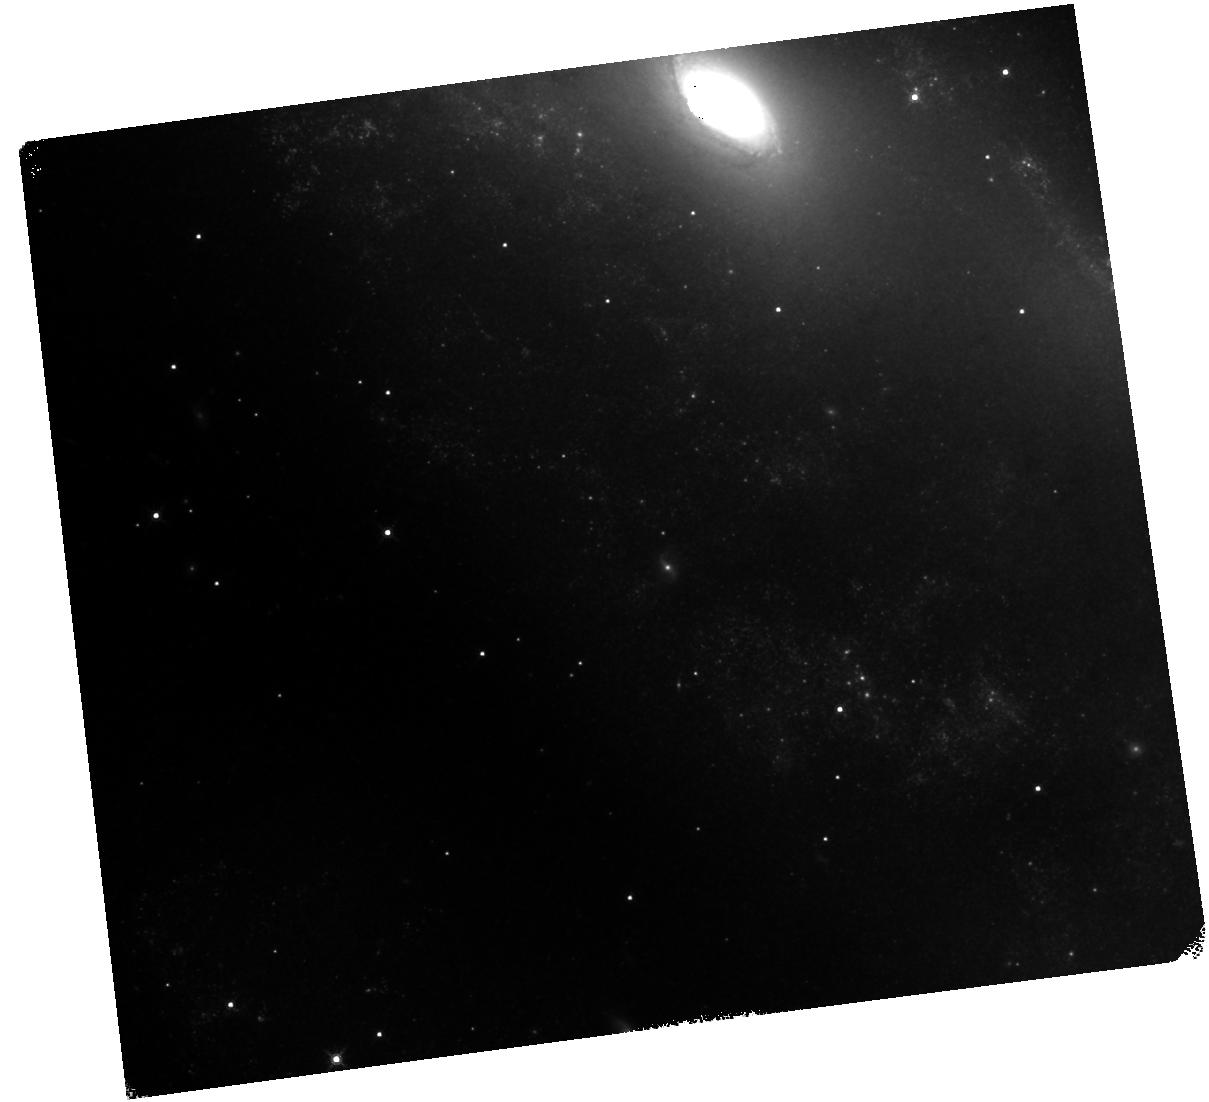
Target: AT-2016JBU. Instrument: WFC3/IR. Filter: F160W. Exposure: 20 min. Observation ID: hst_16671_02_wfc3_ir_f160w_ienp02

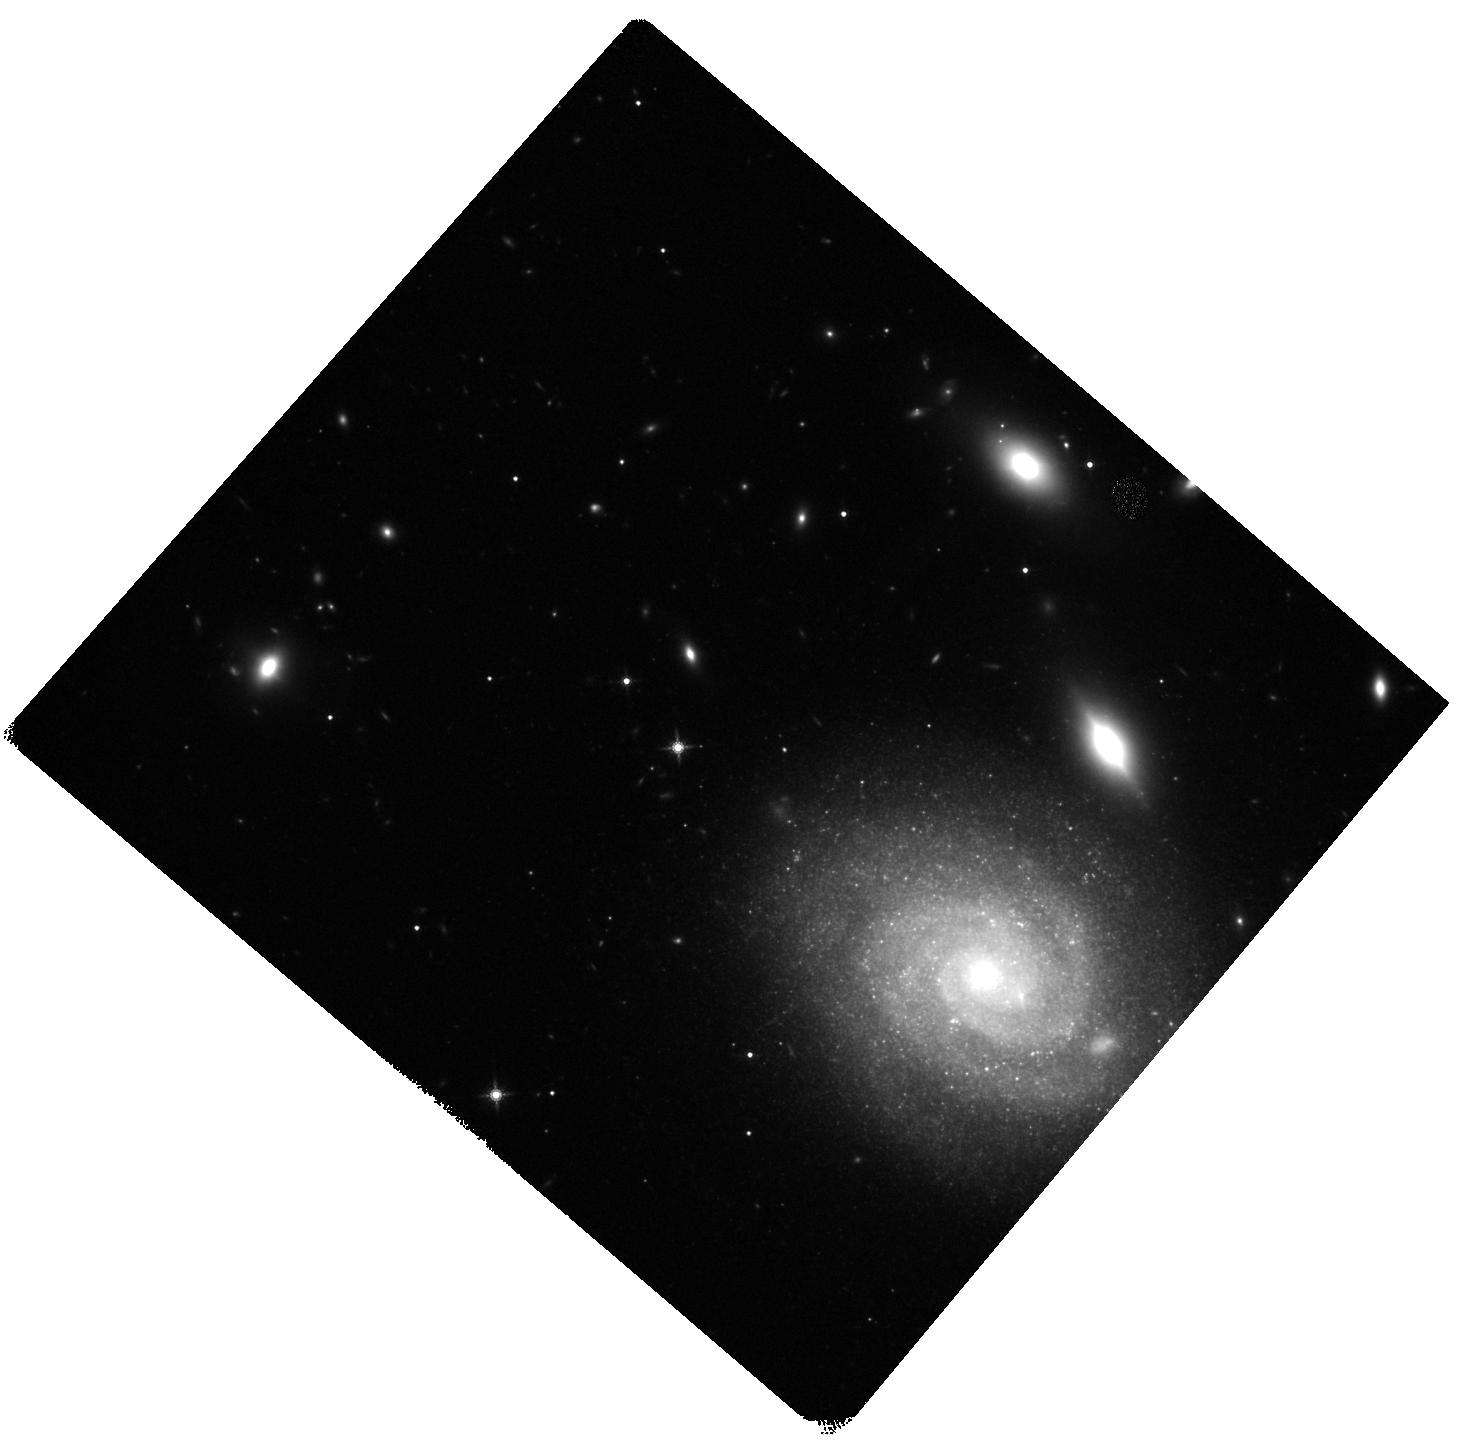
Target: SN-2009IP. Instrument: WFC3/IR. Filter: F160W. Exposure: 18 min. Observation ID: hst_16671_04_wfc3_ir_f160w_ienp04

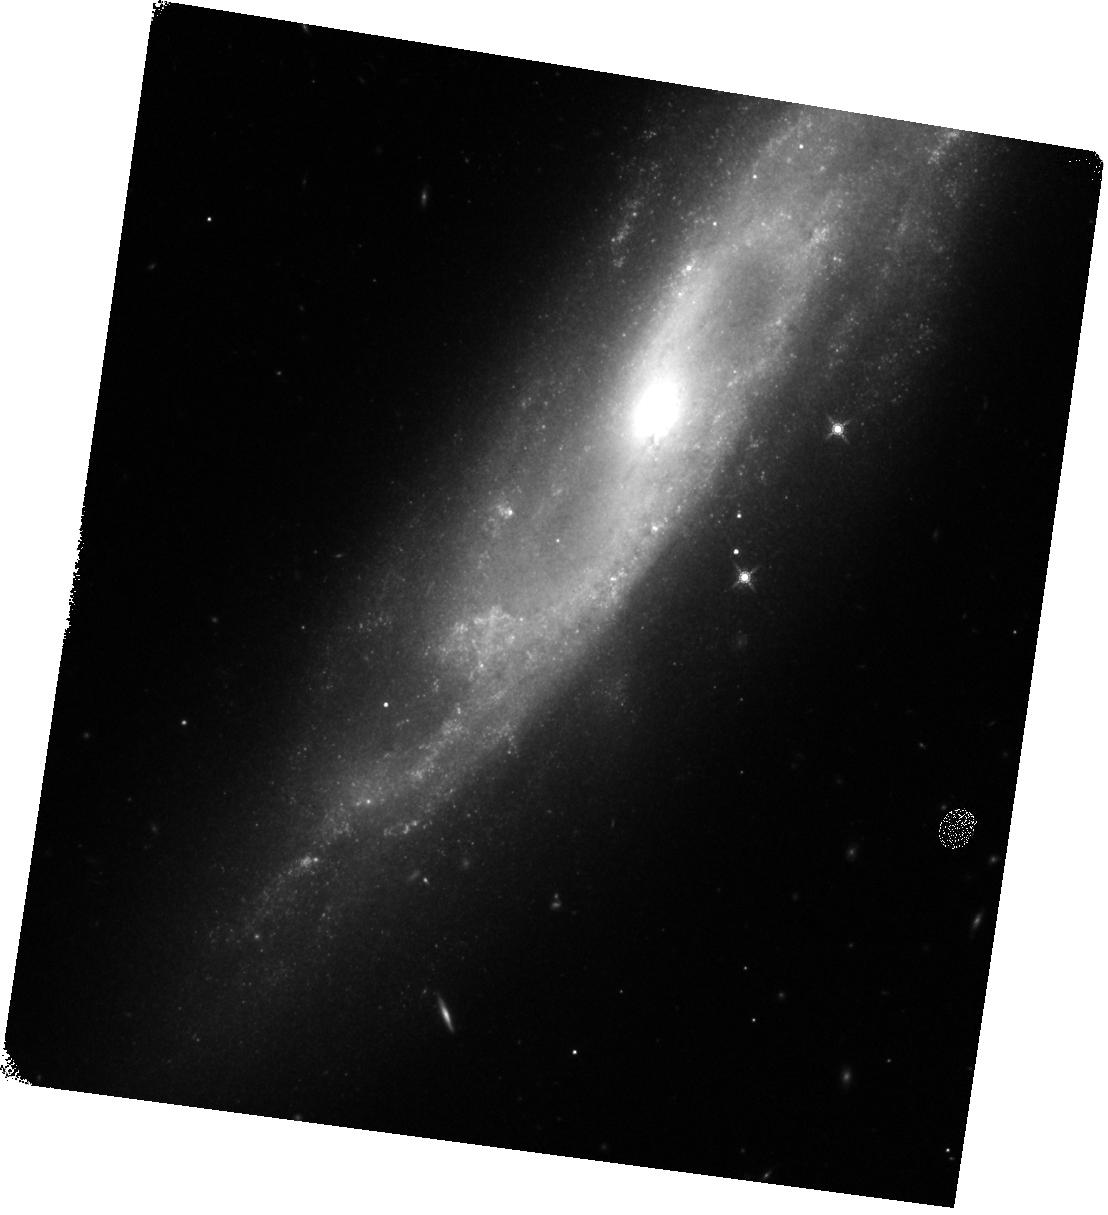
Target: SN-2015BH. Instrument: WFC3/IR. Filter: F160W. Exposure: 18 min. Observation ID: hst_16671_01_wfc3_ir_f160w_ienp01

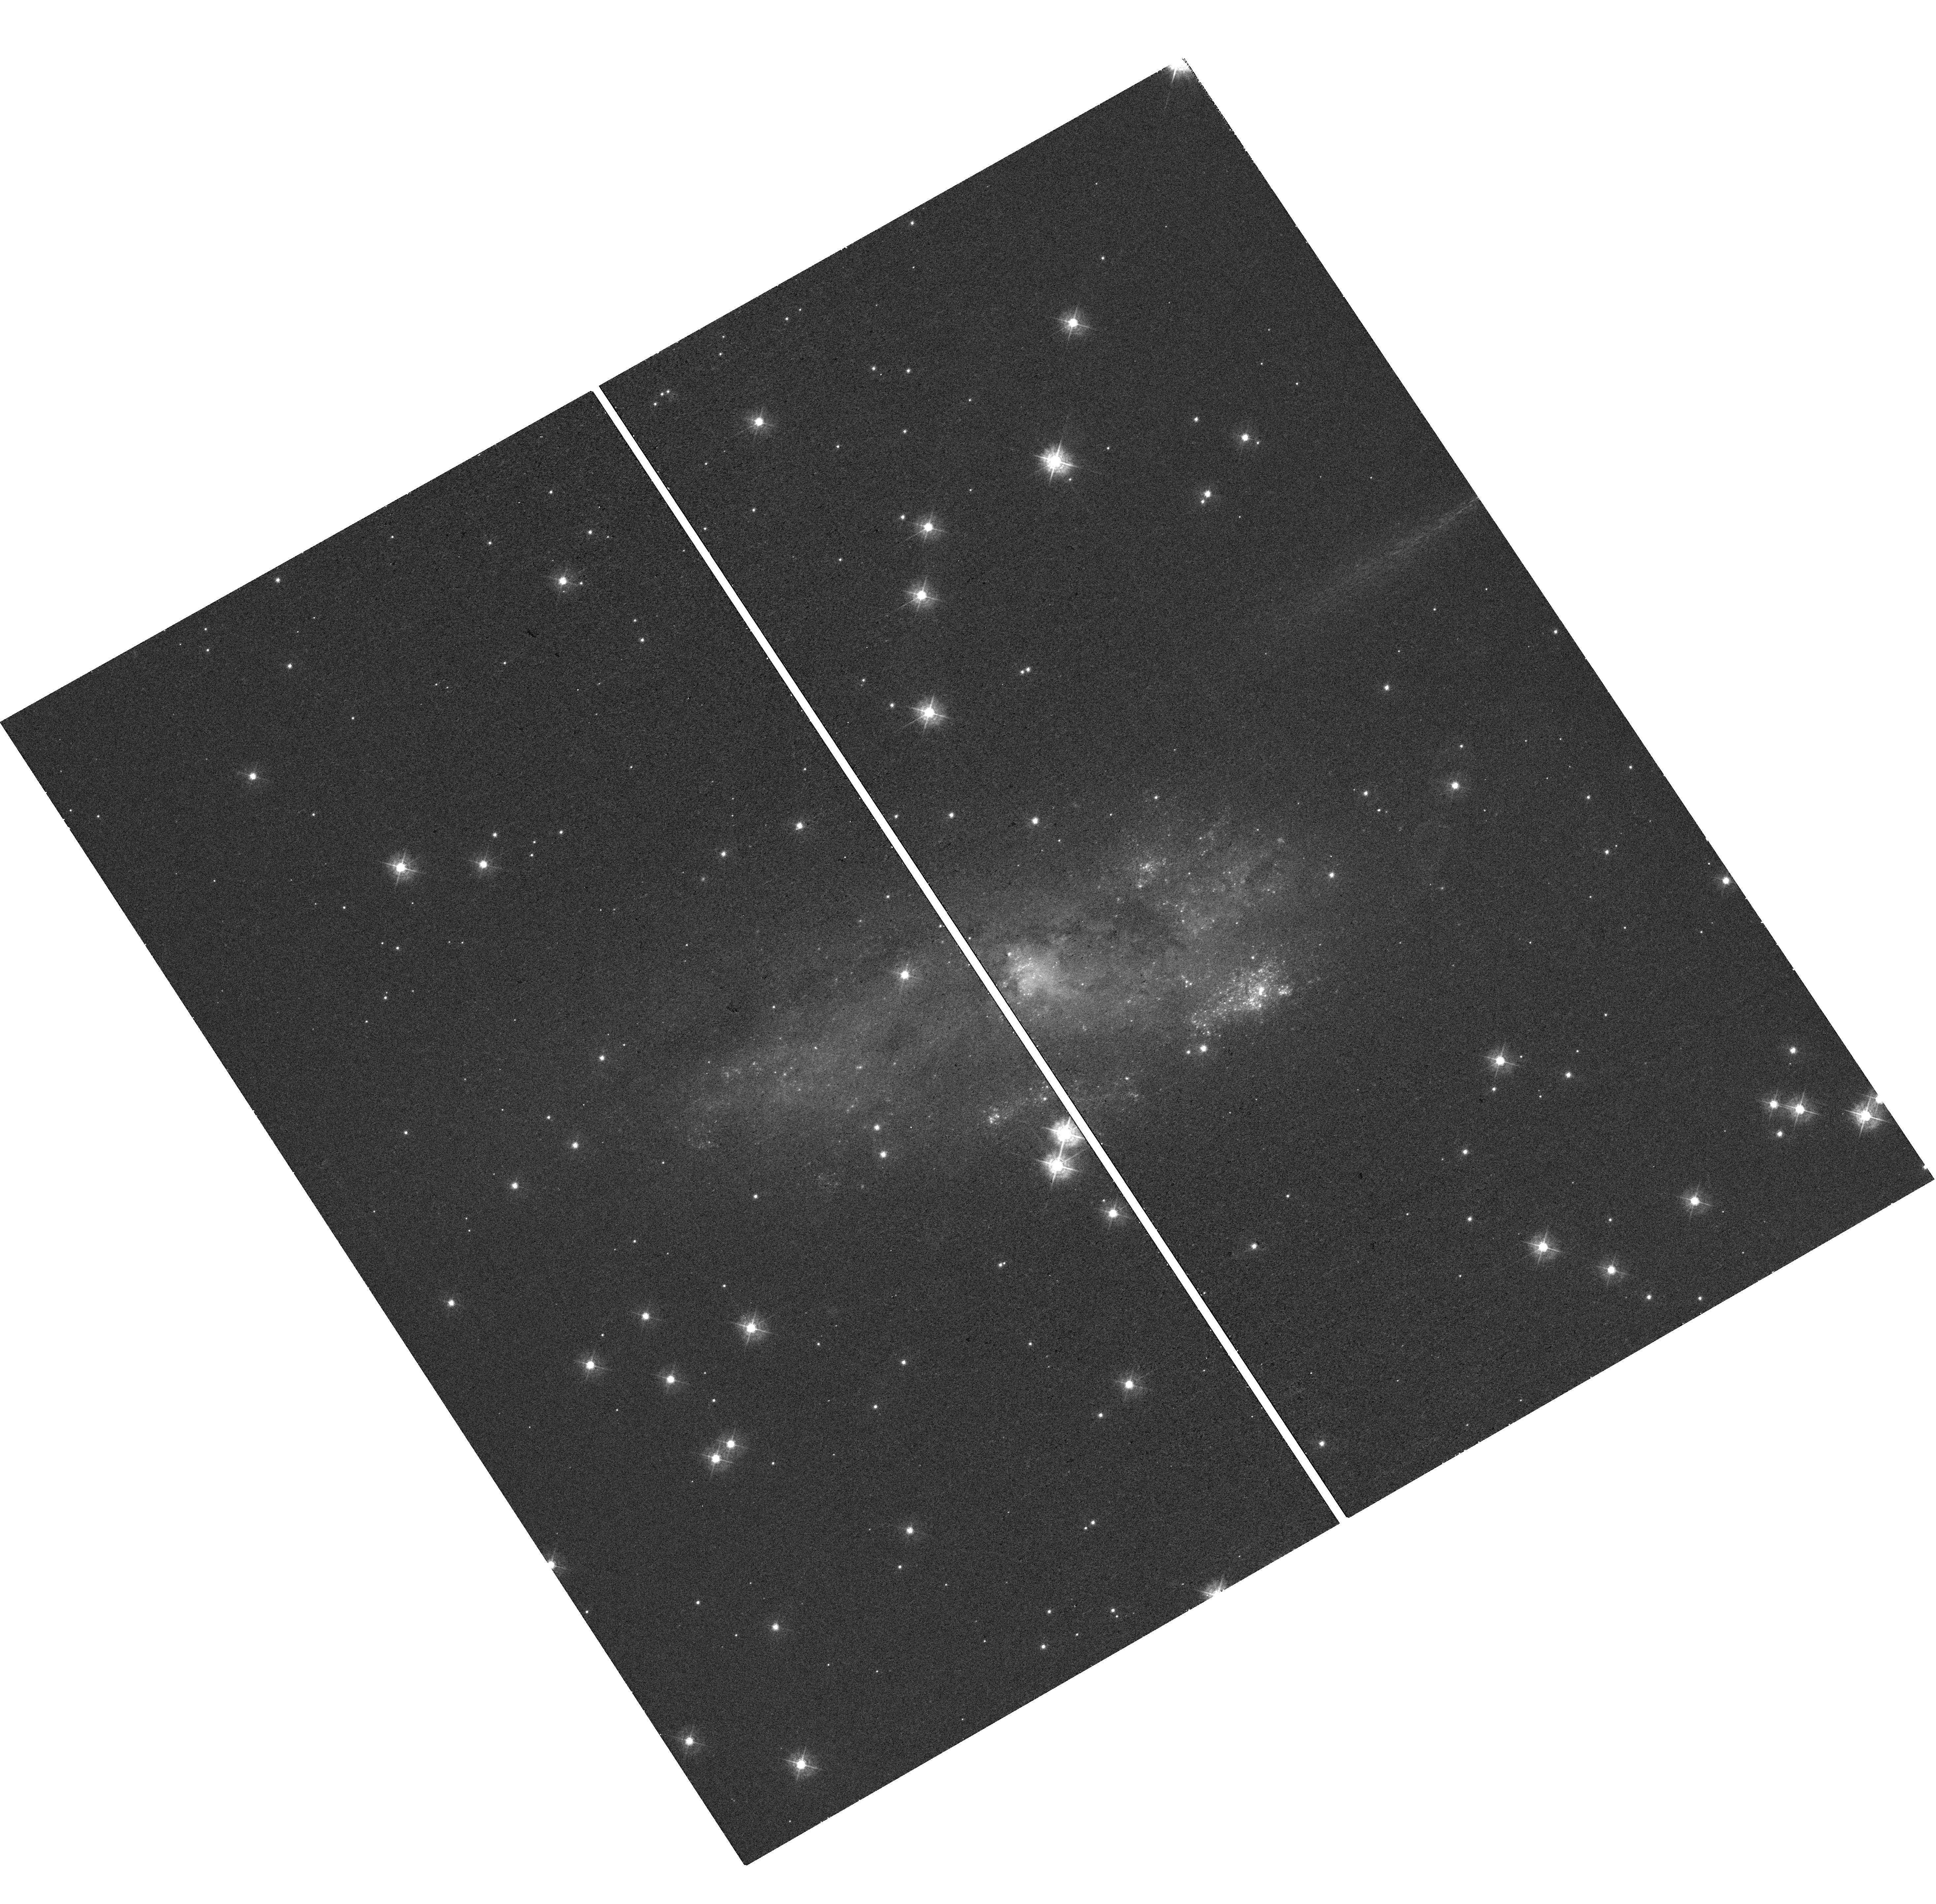
Target: SN-2013GC. Instrument: WFC3/UVIS. Filter: F438W. Exposure: 18 min. Observation ID: hst_16671_03_wfc3_uvis_f438w_ienp03

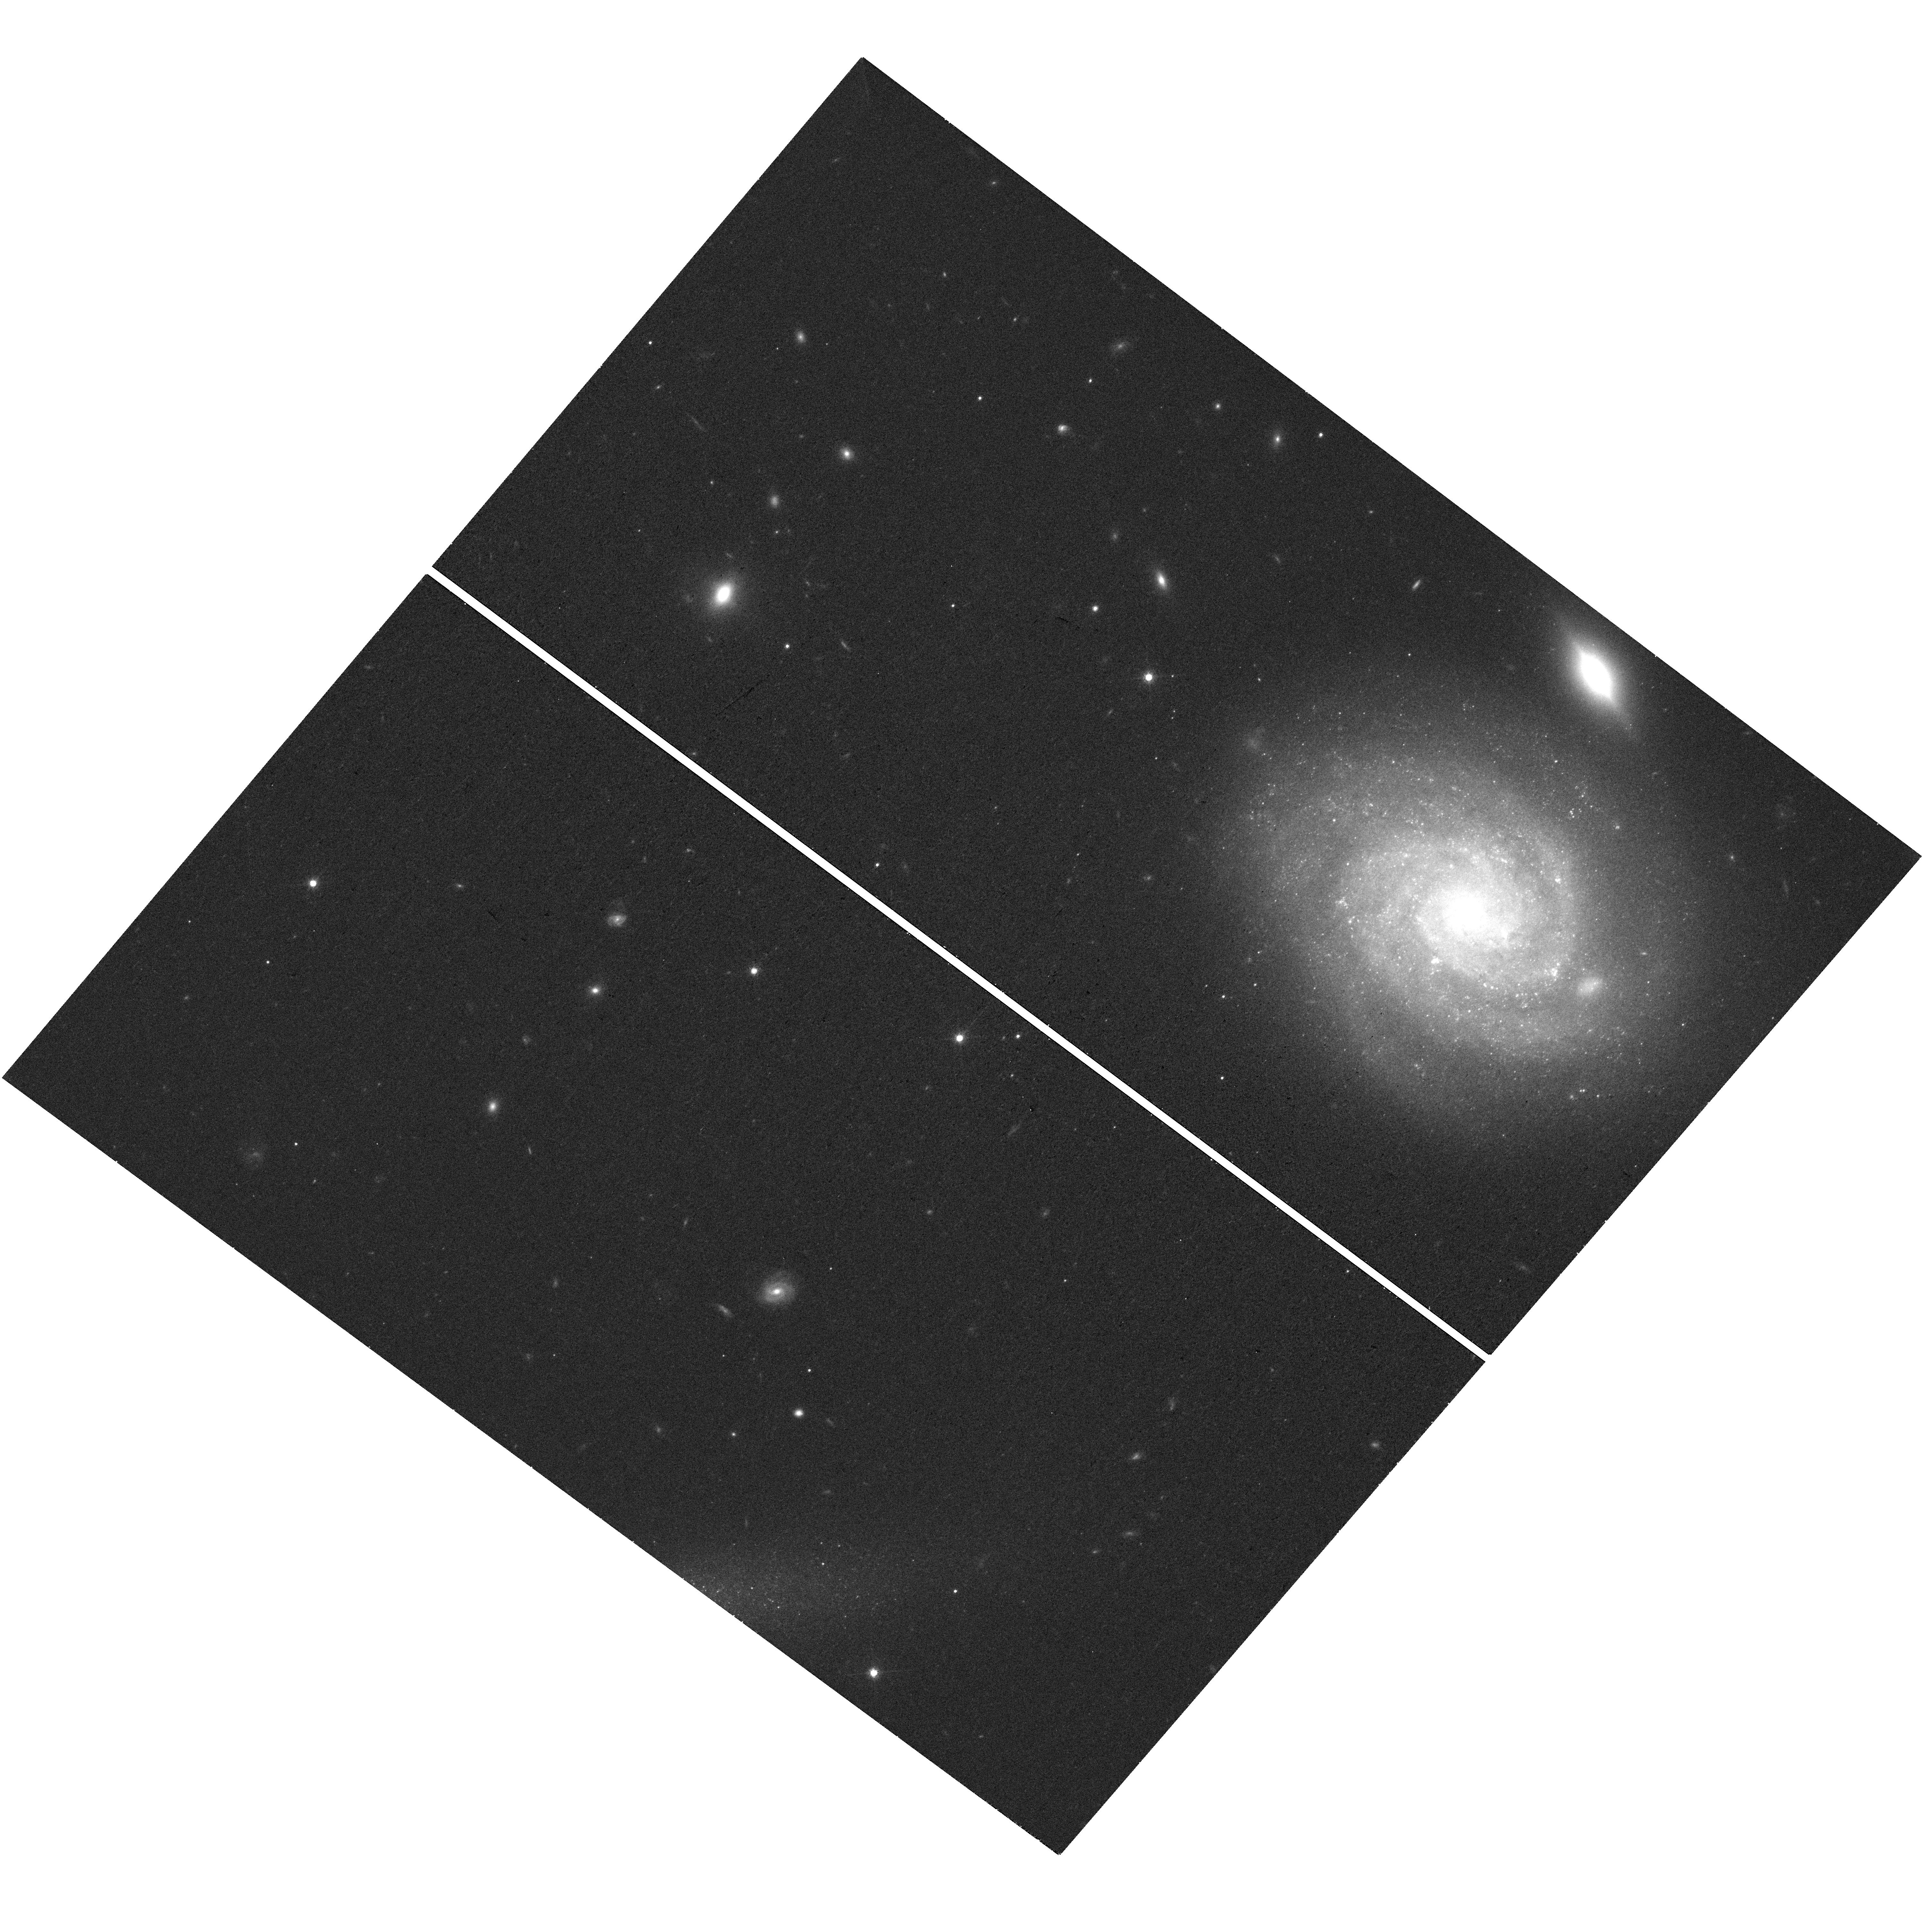
Target: SN-2009IP. Instrument: WFC3/UVIS. Filter: F814W. Exposure: 18 min. Observation ID: hst_16671_04_wfc3_uvis_f814w_ienp04

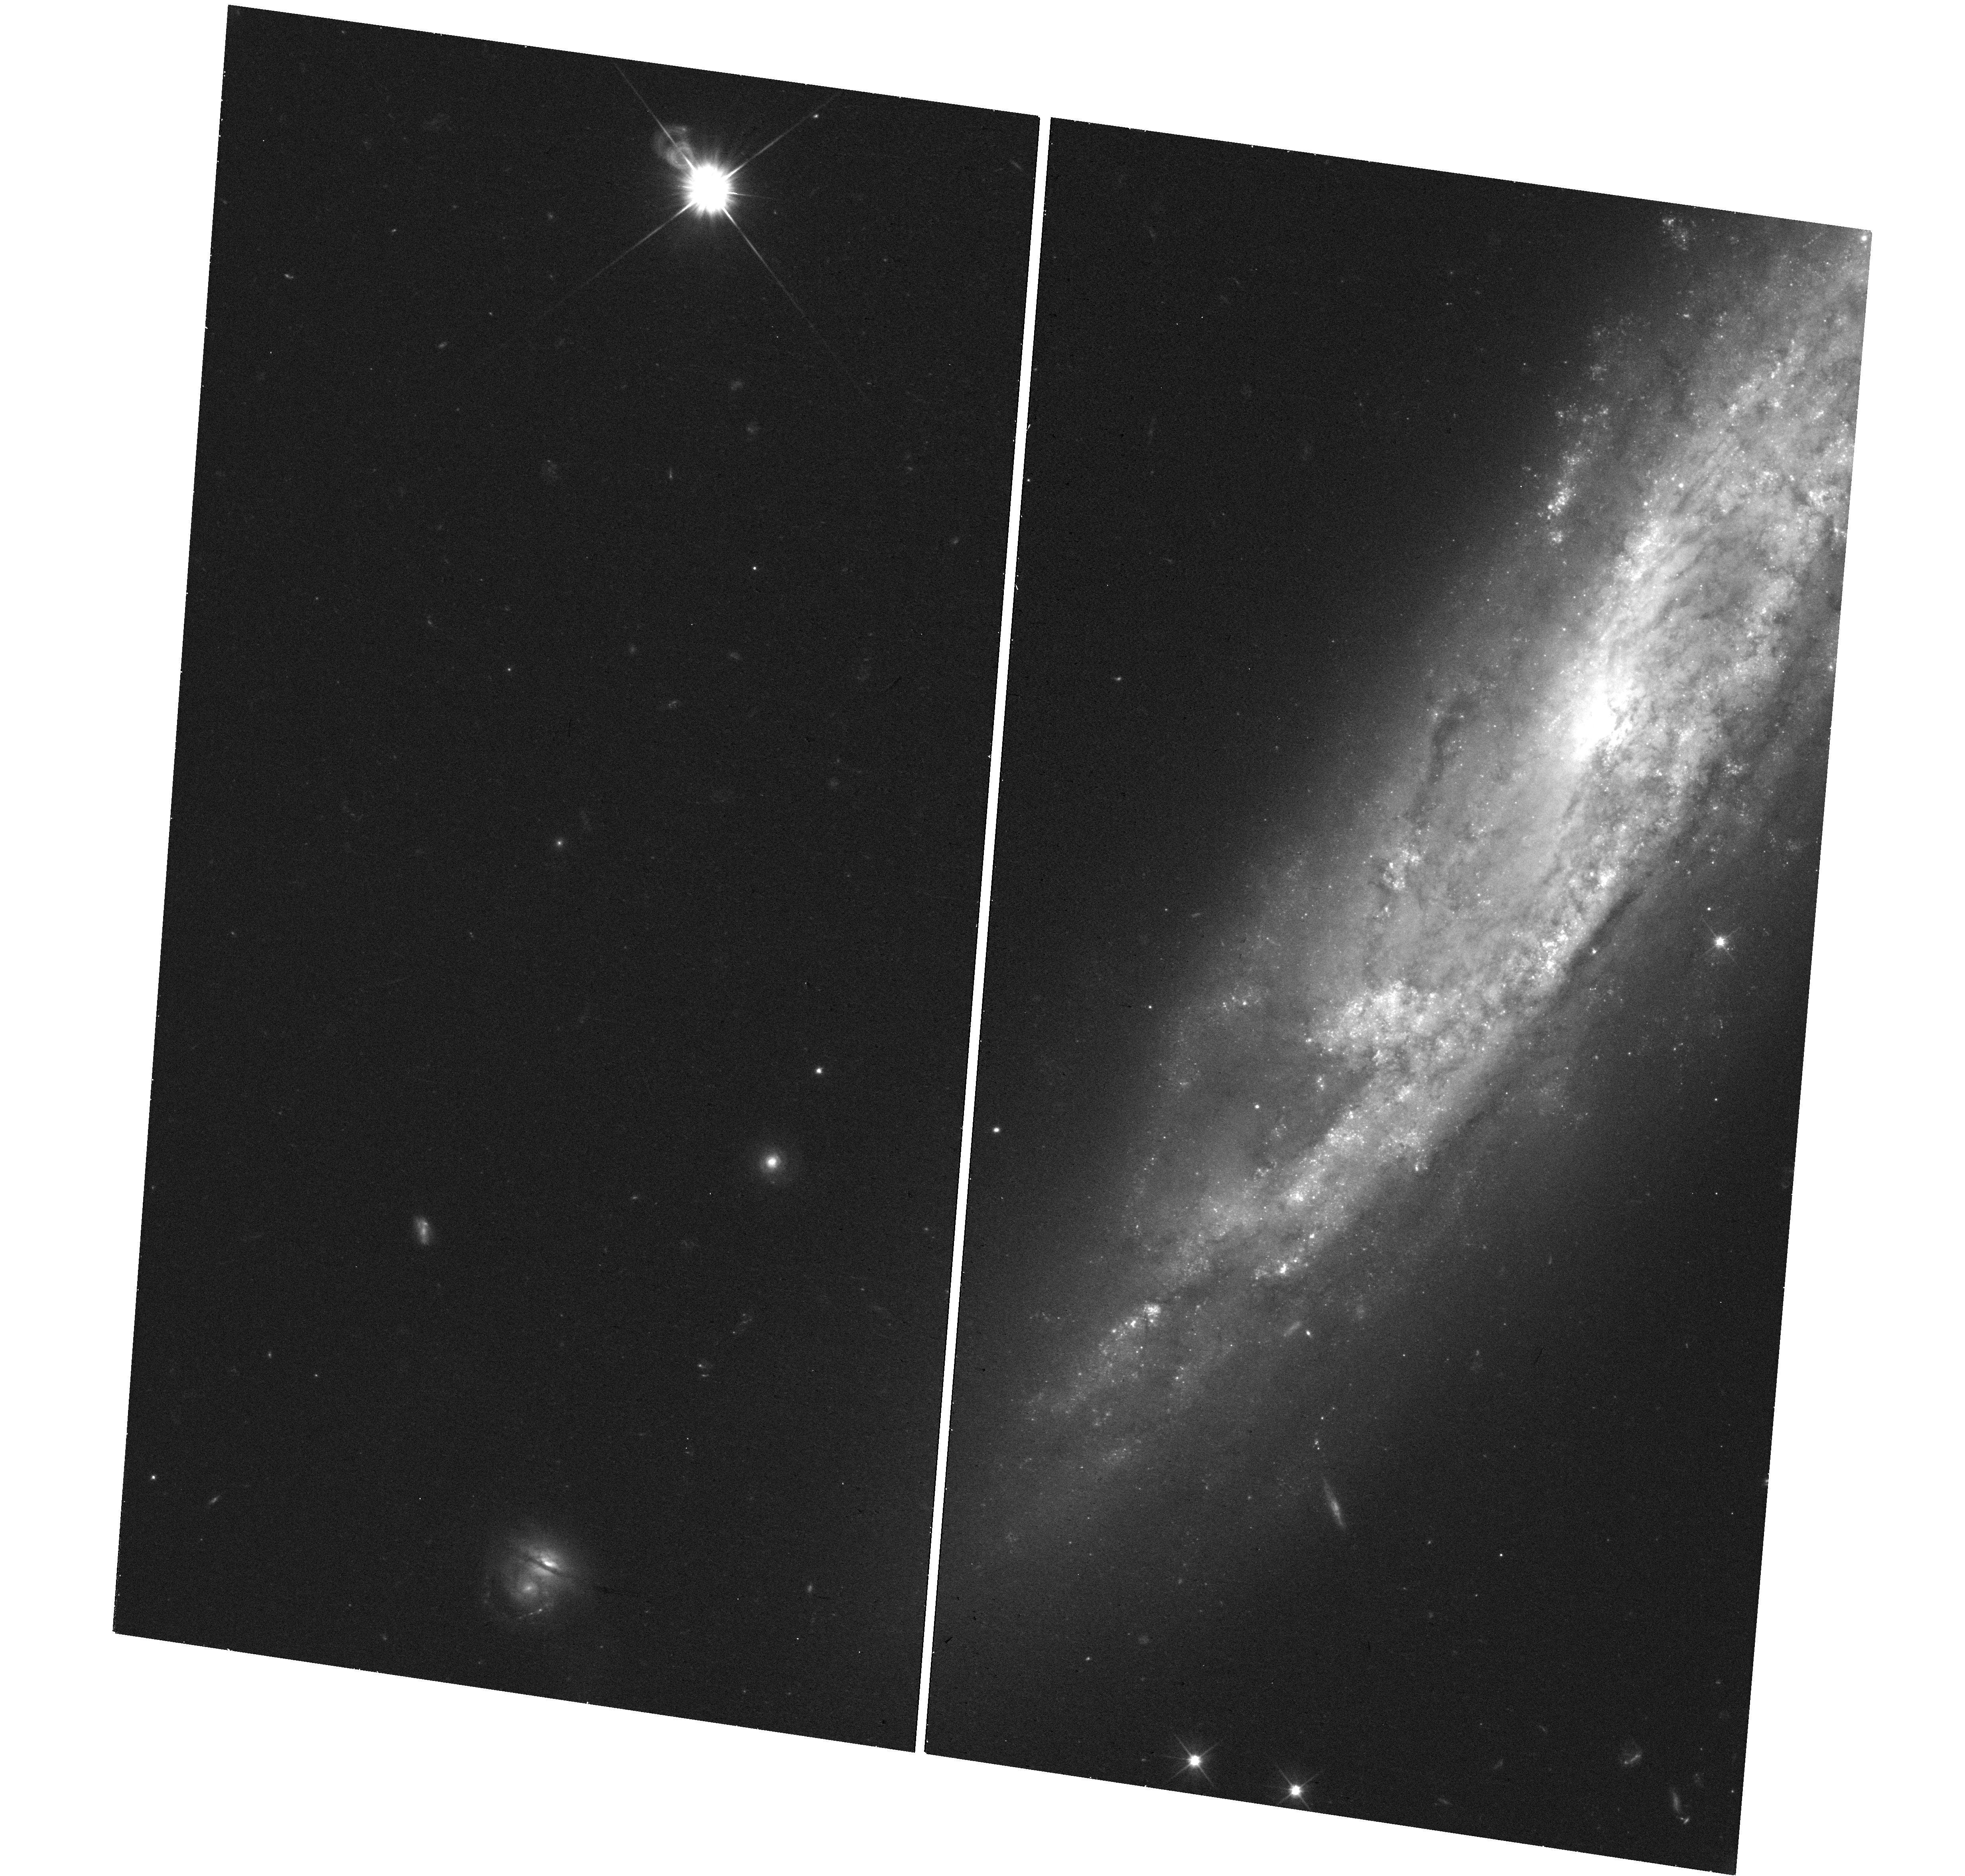
Target: SN-2015BH. Instrument: WFC3/UVIS. Filter: F606W. Exposure: 16 min. Observation ID: hst_16671_01_wfc3_uvis_f606w_ienp01

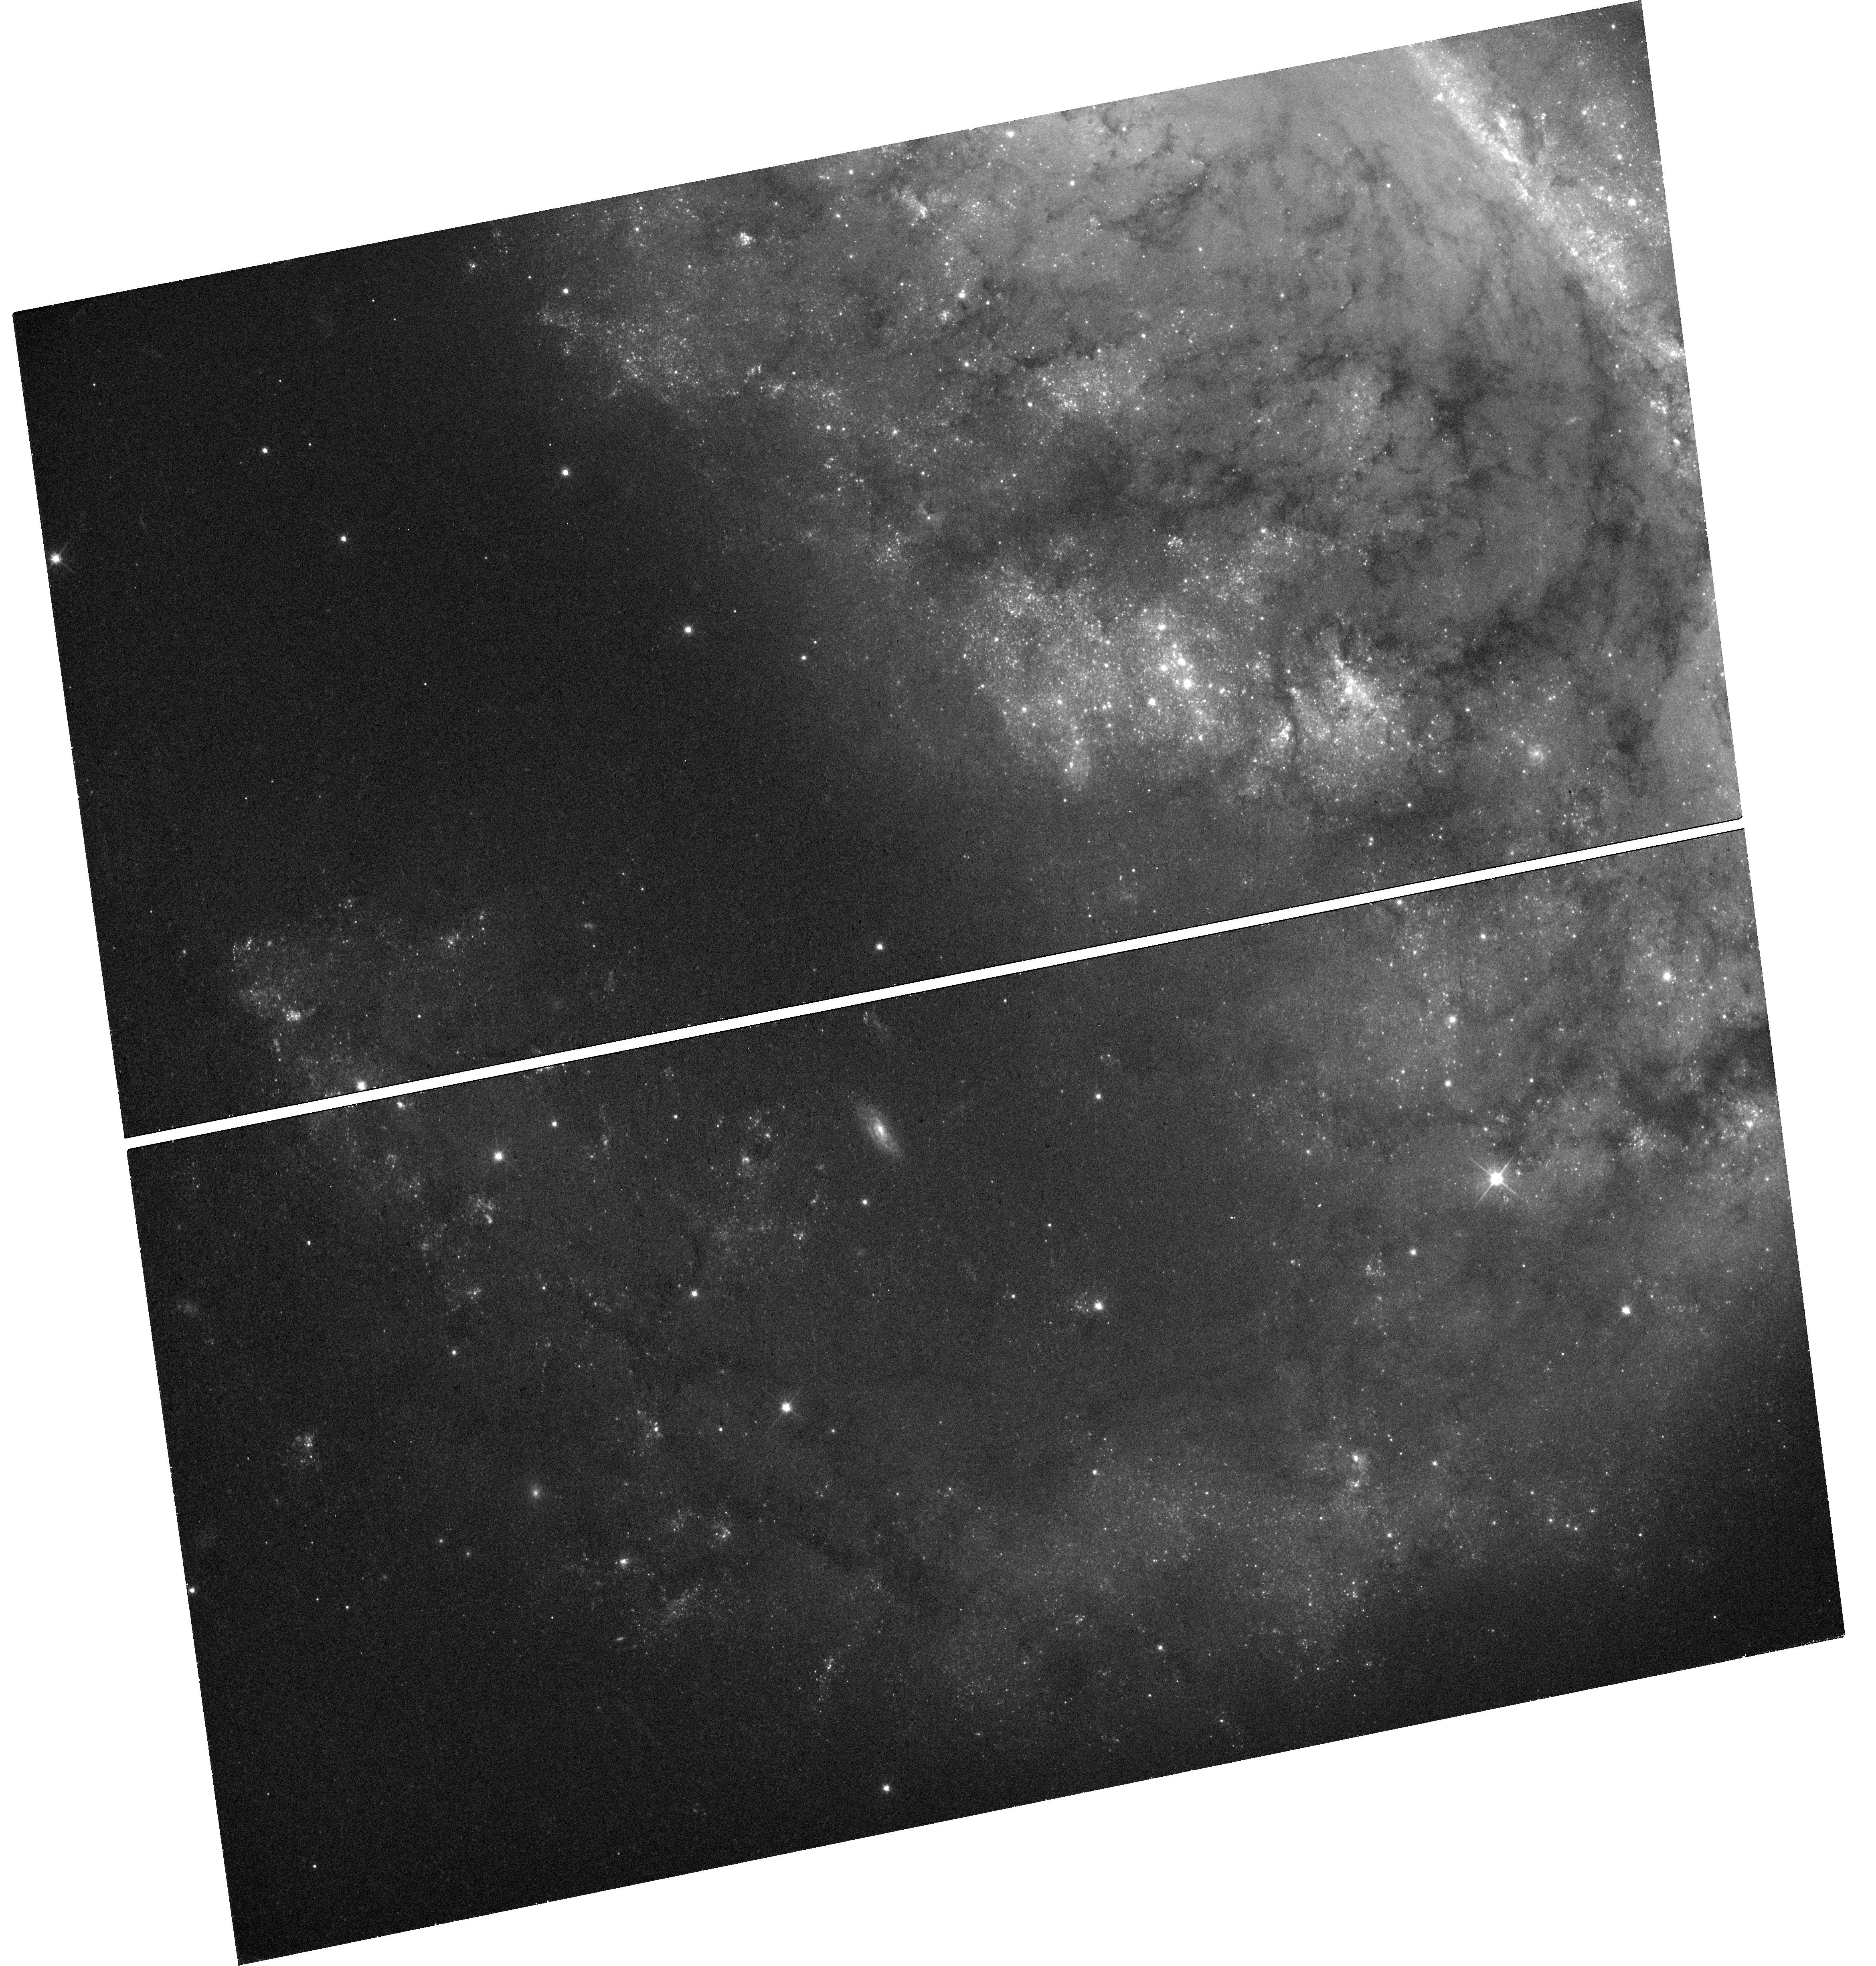
Target: AT-2016JBU. Instrument: WFC3/UVIS. Filter: F555W. Exposure: 20 min. Observation ID: hst_16671_02_wfc3_uvis_f555w_ienp02

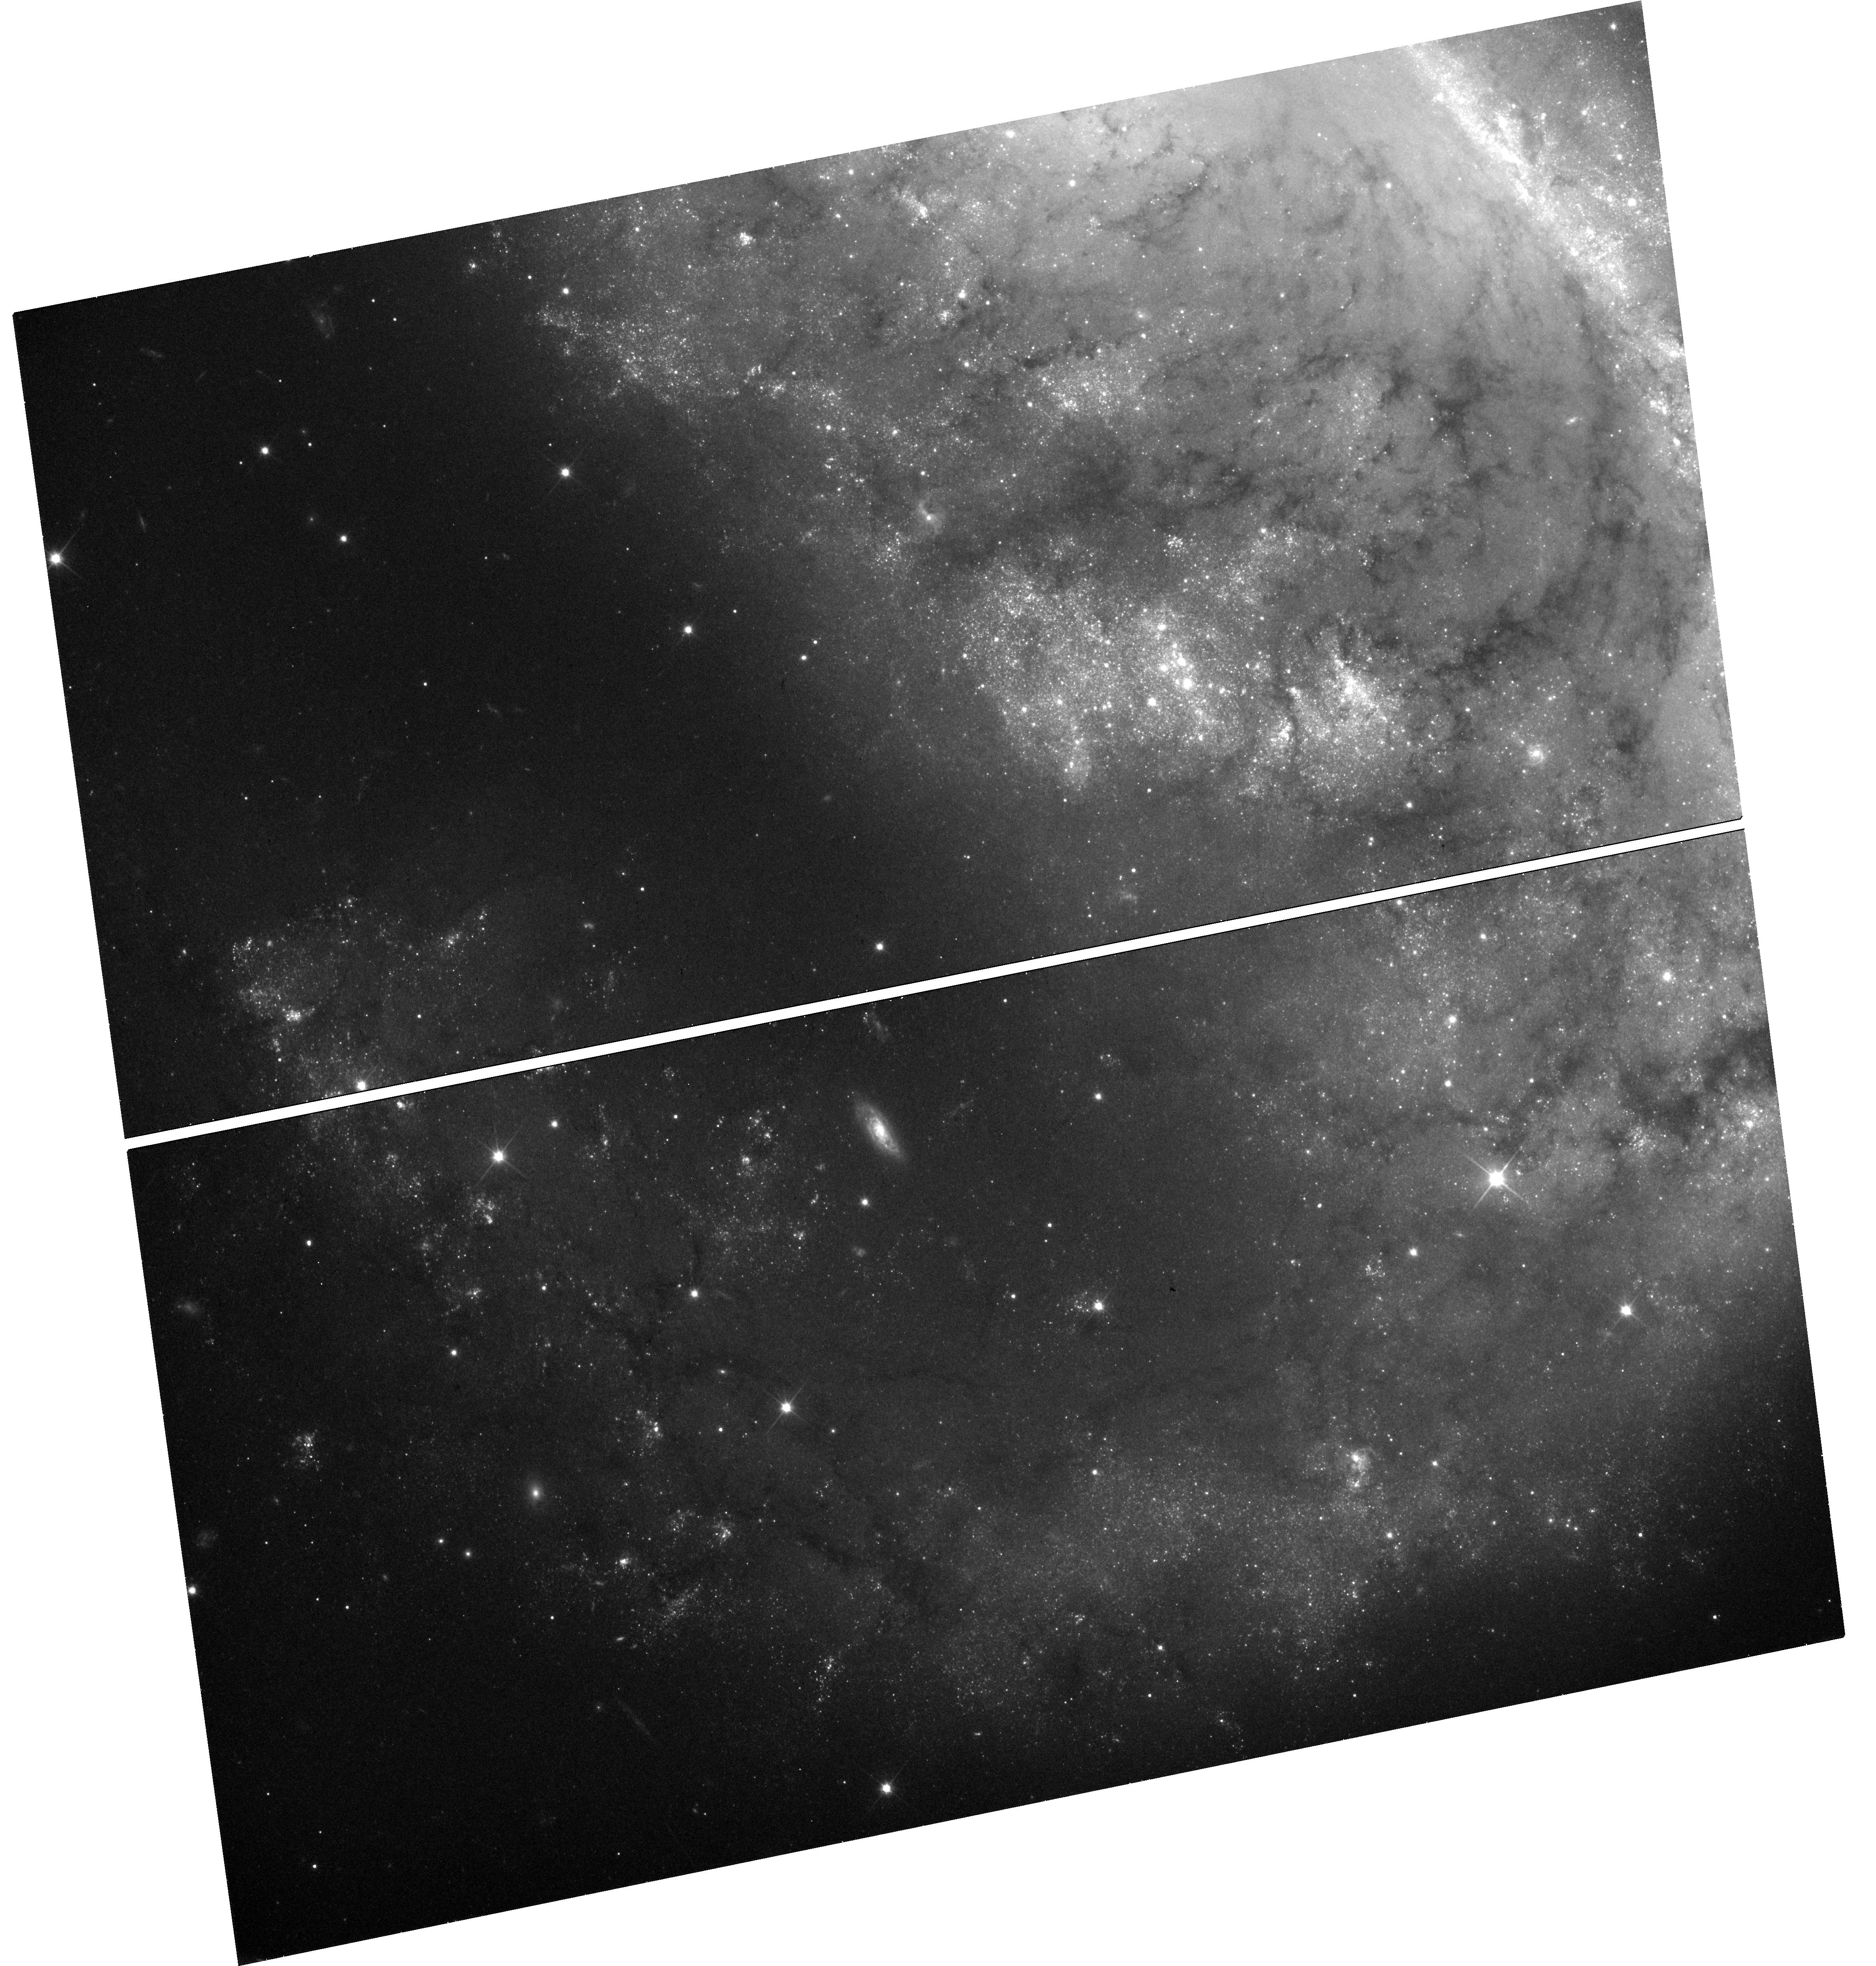
Target: AT-2016JBU. Instrument: WFC3/UVIS. Filter: F350LP. Exposure: 19 min. Observation ID: hst_16671_02_wfc3_uvis_f350lp_ienp02

Unveiling the nature of interacting supernovae or supernova impostors (PI: Elias-Rosa, Nancy)

Some apparent supernovae (SNe) with strong circumstellar interaction are likely the explosion of very massive stars. Surprisingly, a significant fraction of these explosions is preceded by outbursts from weeks to years before. When and why outbursts herald terminal SN explosions is still unknown. Moreover, in some cases, it is not even clear whether the star has undergone a terminal SN explosion or has rather experienced an extreme, but non-terminal, eruption as a "supernova impostor''. To answer these questions, we must first obtain clear evidence that these stars have indeed undergone a core-collapse supernova explosion. We propose to use HST+WFC3 to visit the field of four of these transients after they have faded to obtain a deep, high-resolution image. This will allow us to search for (or place limits on) any surviving stellar progenitor and hence test whether these are terminal explosions or not.